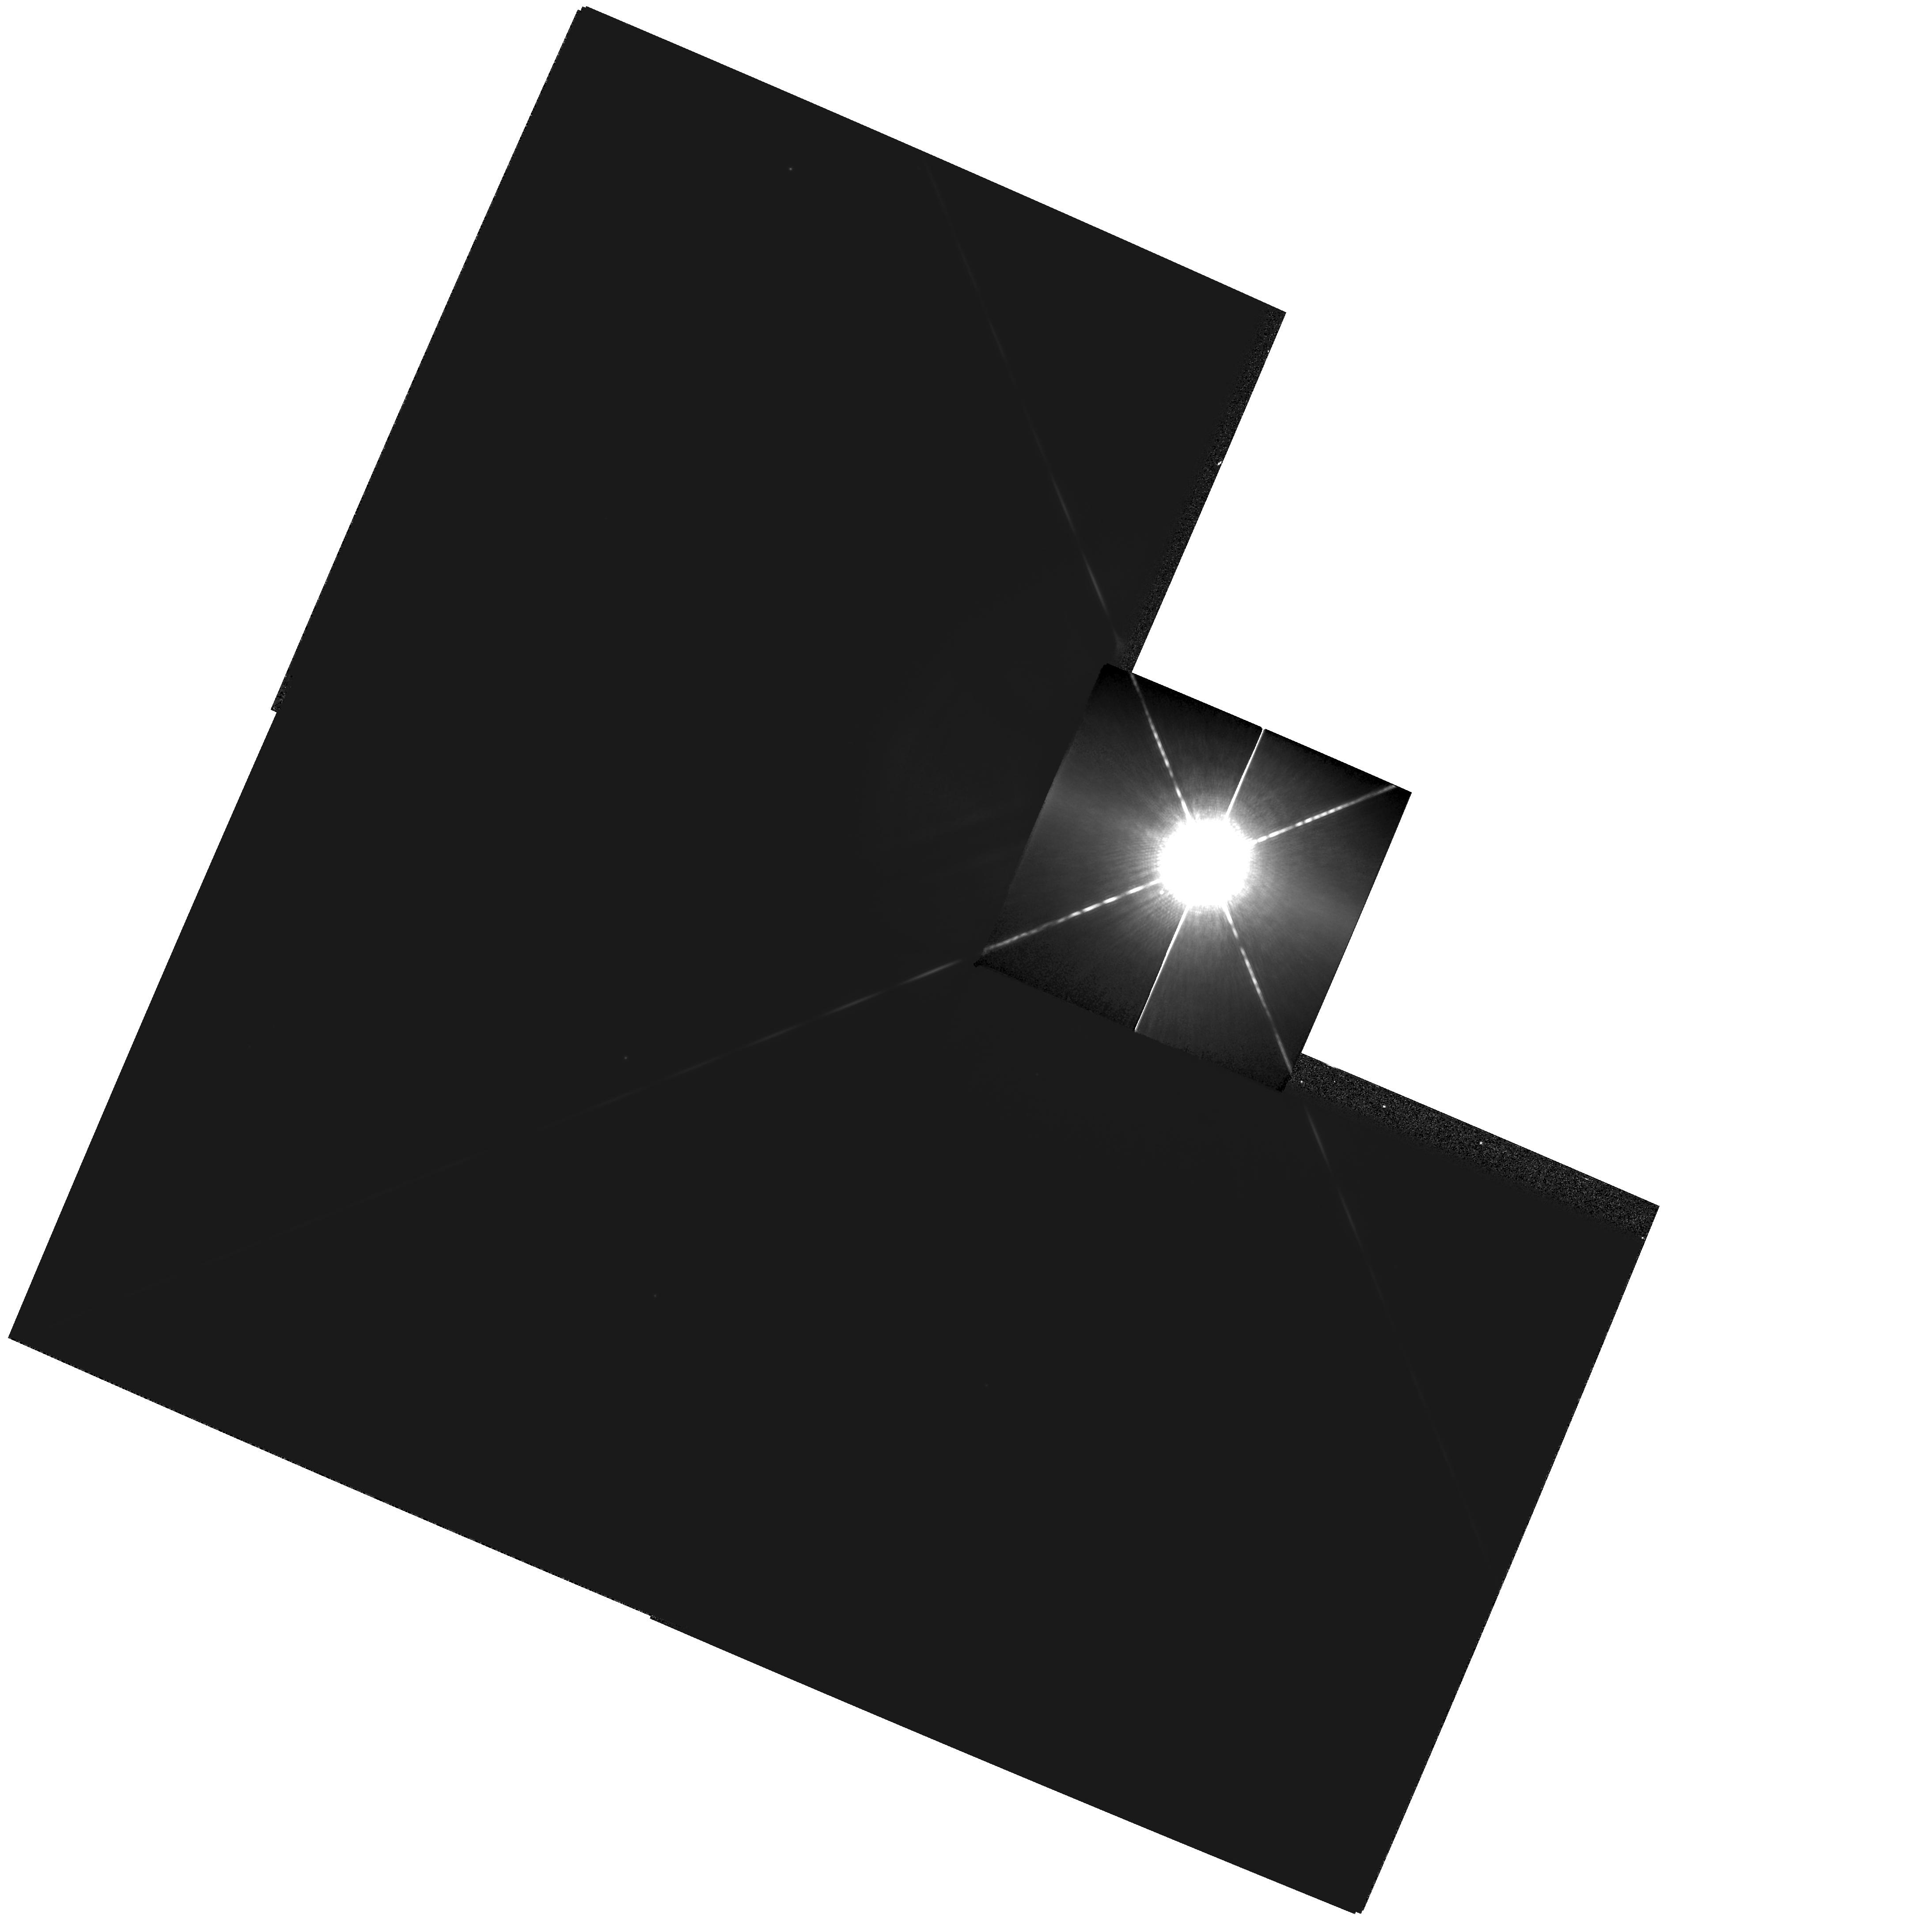
Target: SIRIUS
Instrument: WFPC2/PC
Filter: F1042M
Exposure: 4 min
Observation ID: hst_9334_02_wfpc2_pc_f1042m_u8if02

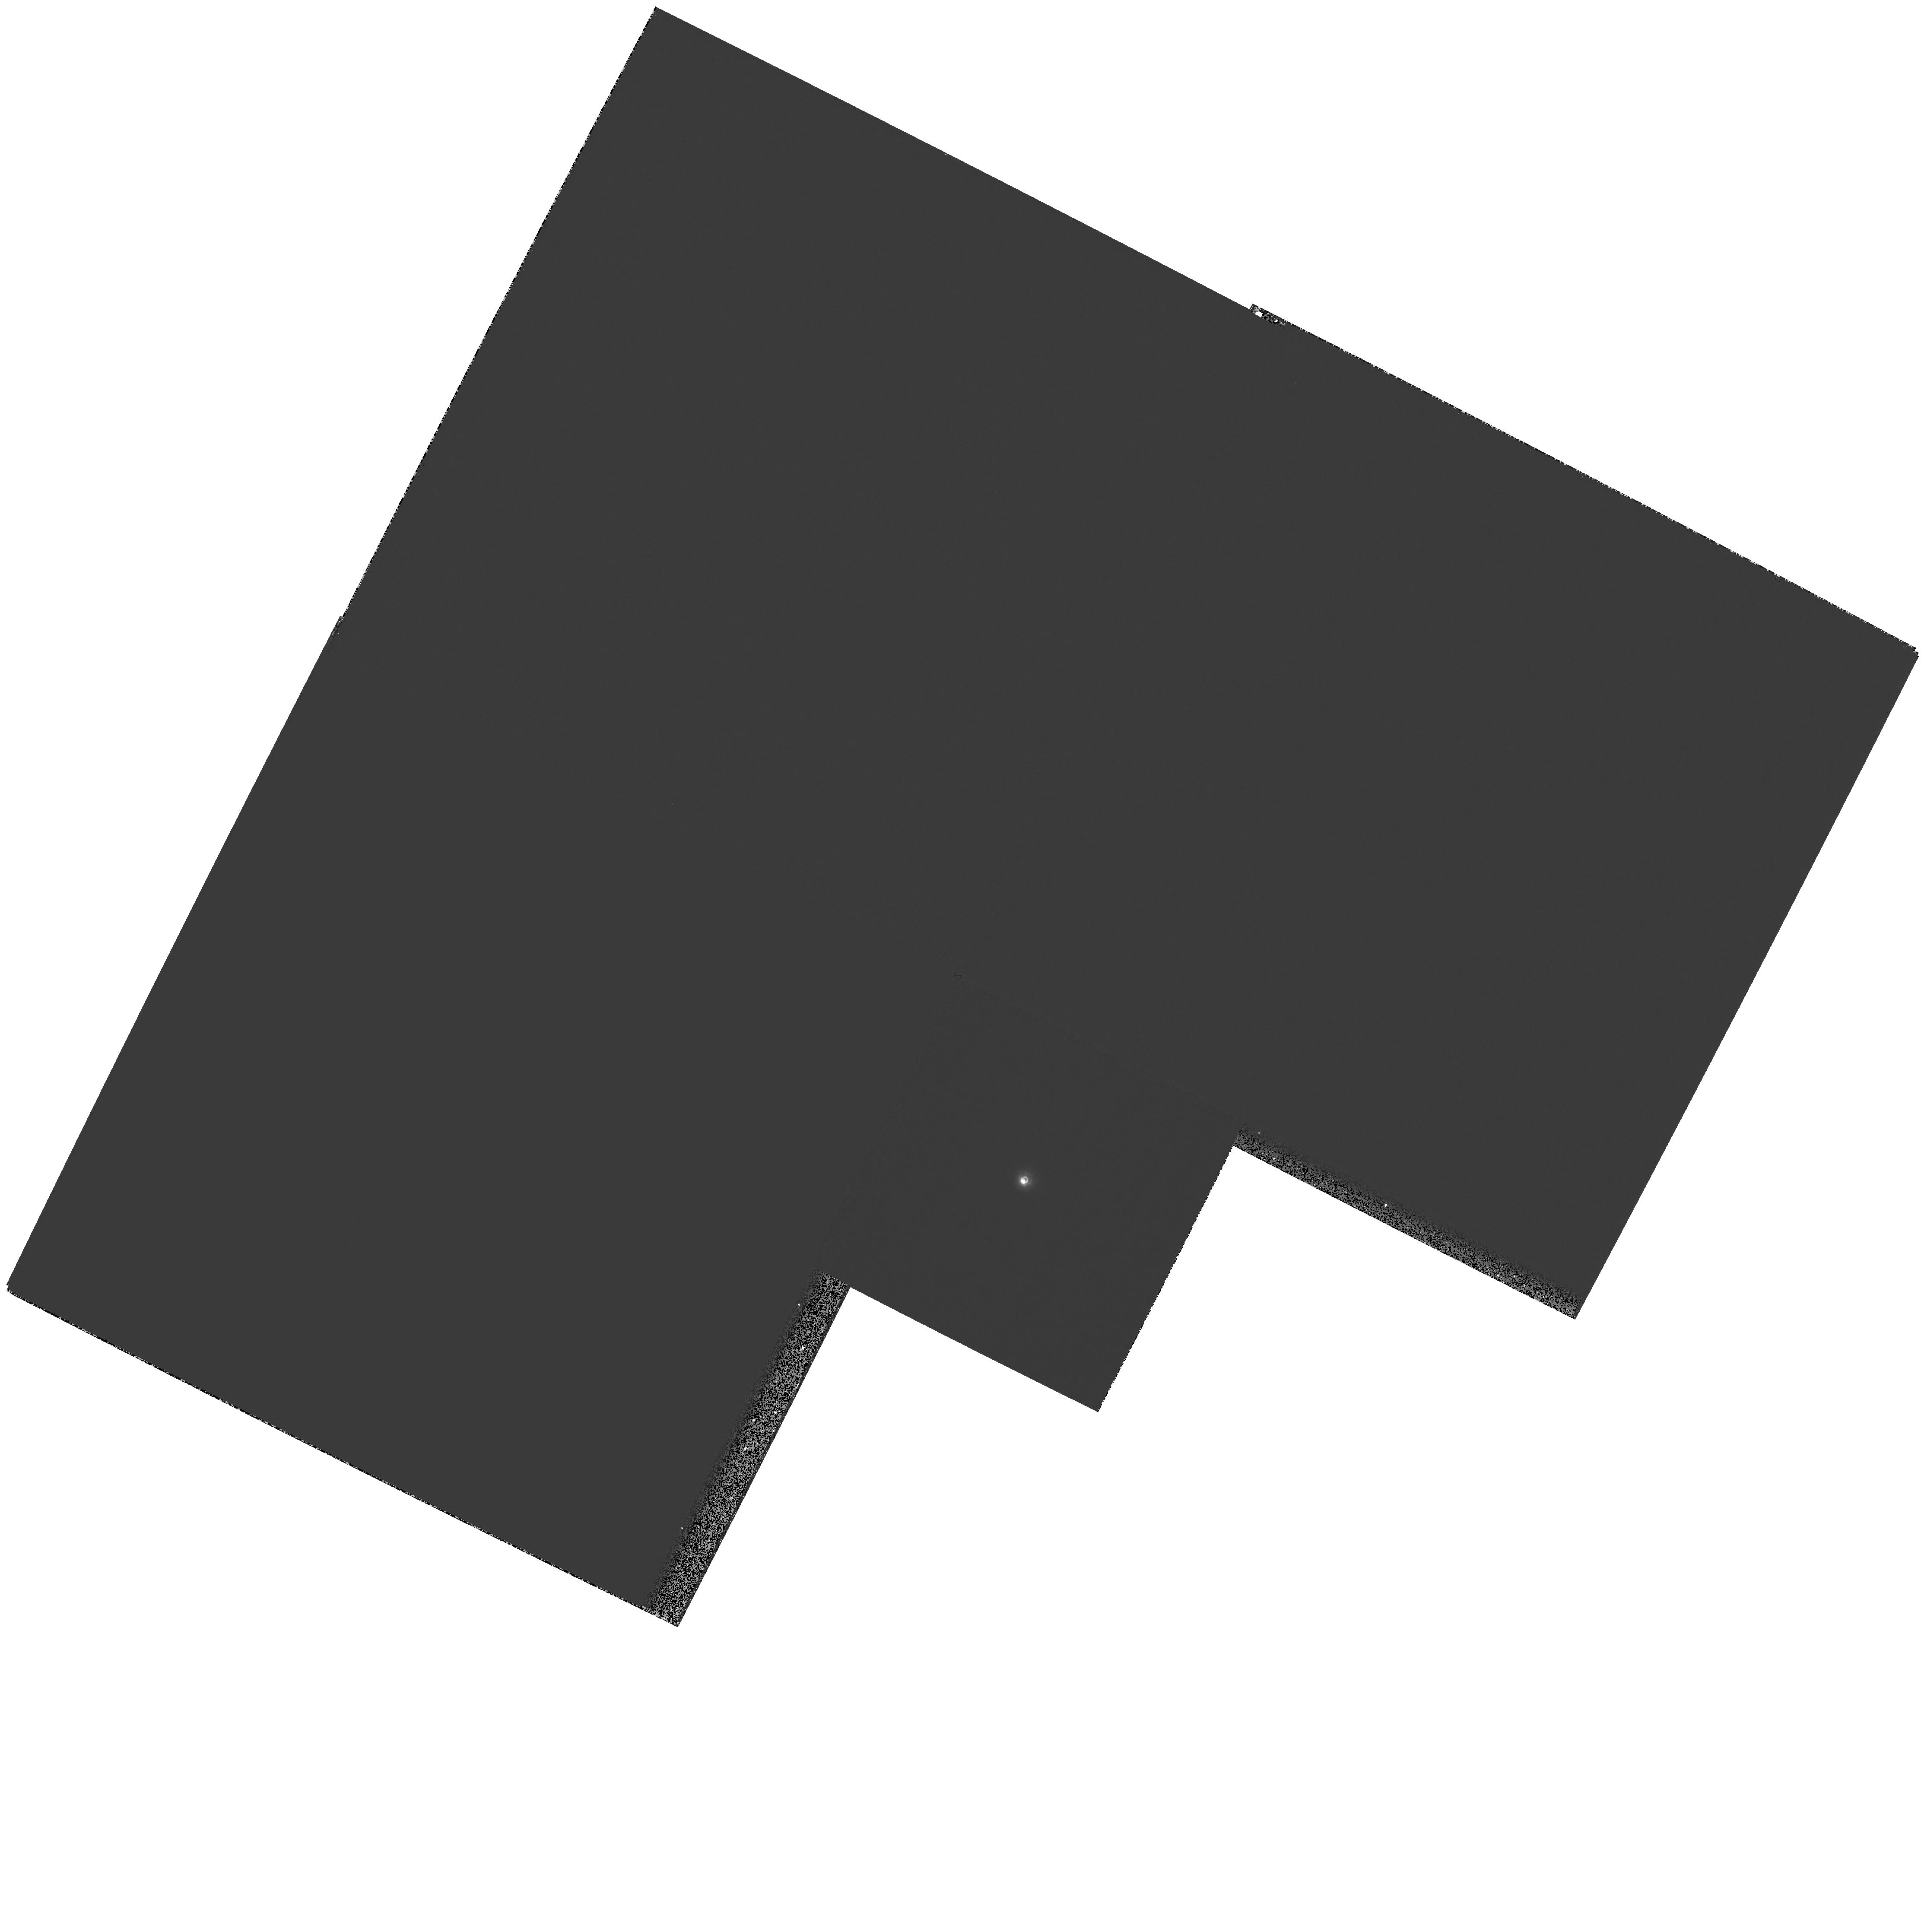
Target: ZETA-CYG
Instrument: WFPC2/PC
Filter: F218W
Exposure: 12 min
Observation ID: hst_9334_04_wfpc2_pc_f218w_u8if04

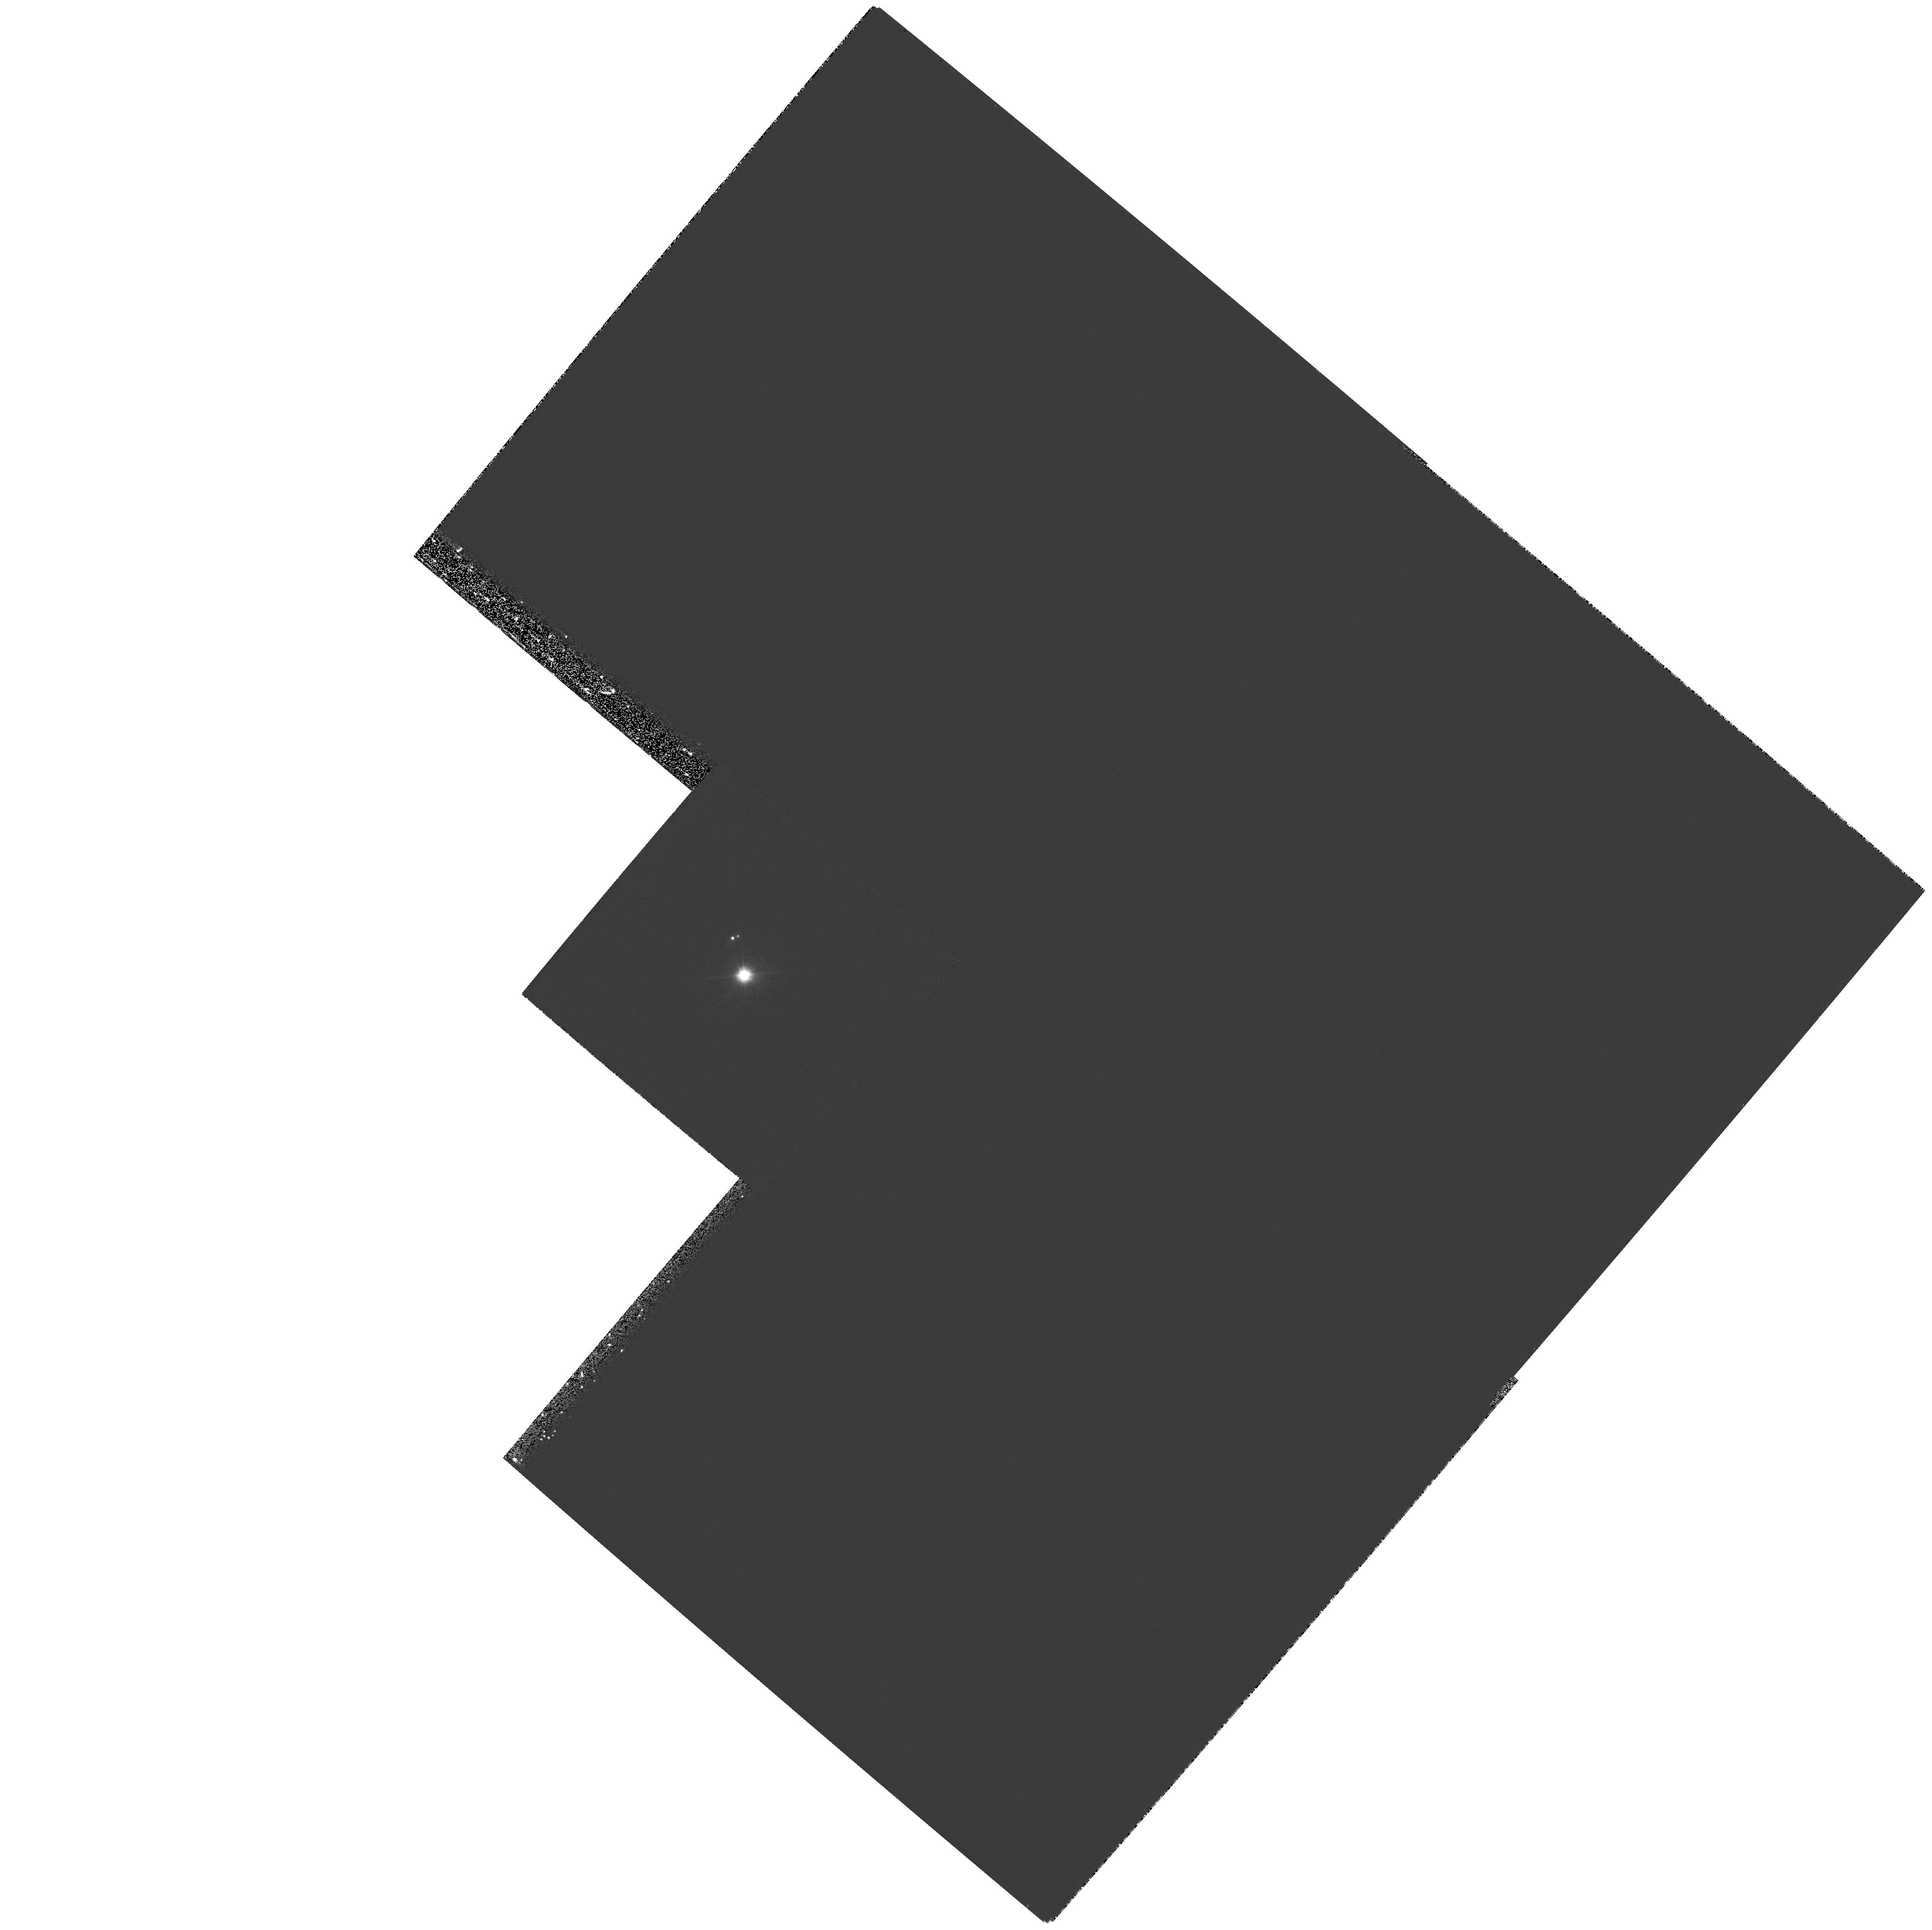
Target: 56PER
Instrument: WFPC2/PC
Filter: F170W
Exposure: 21 min
Observation ID: hst_9334_01_wfpc2_pc_f170w_u8if01

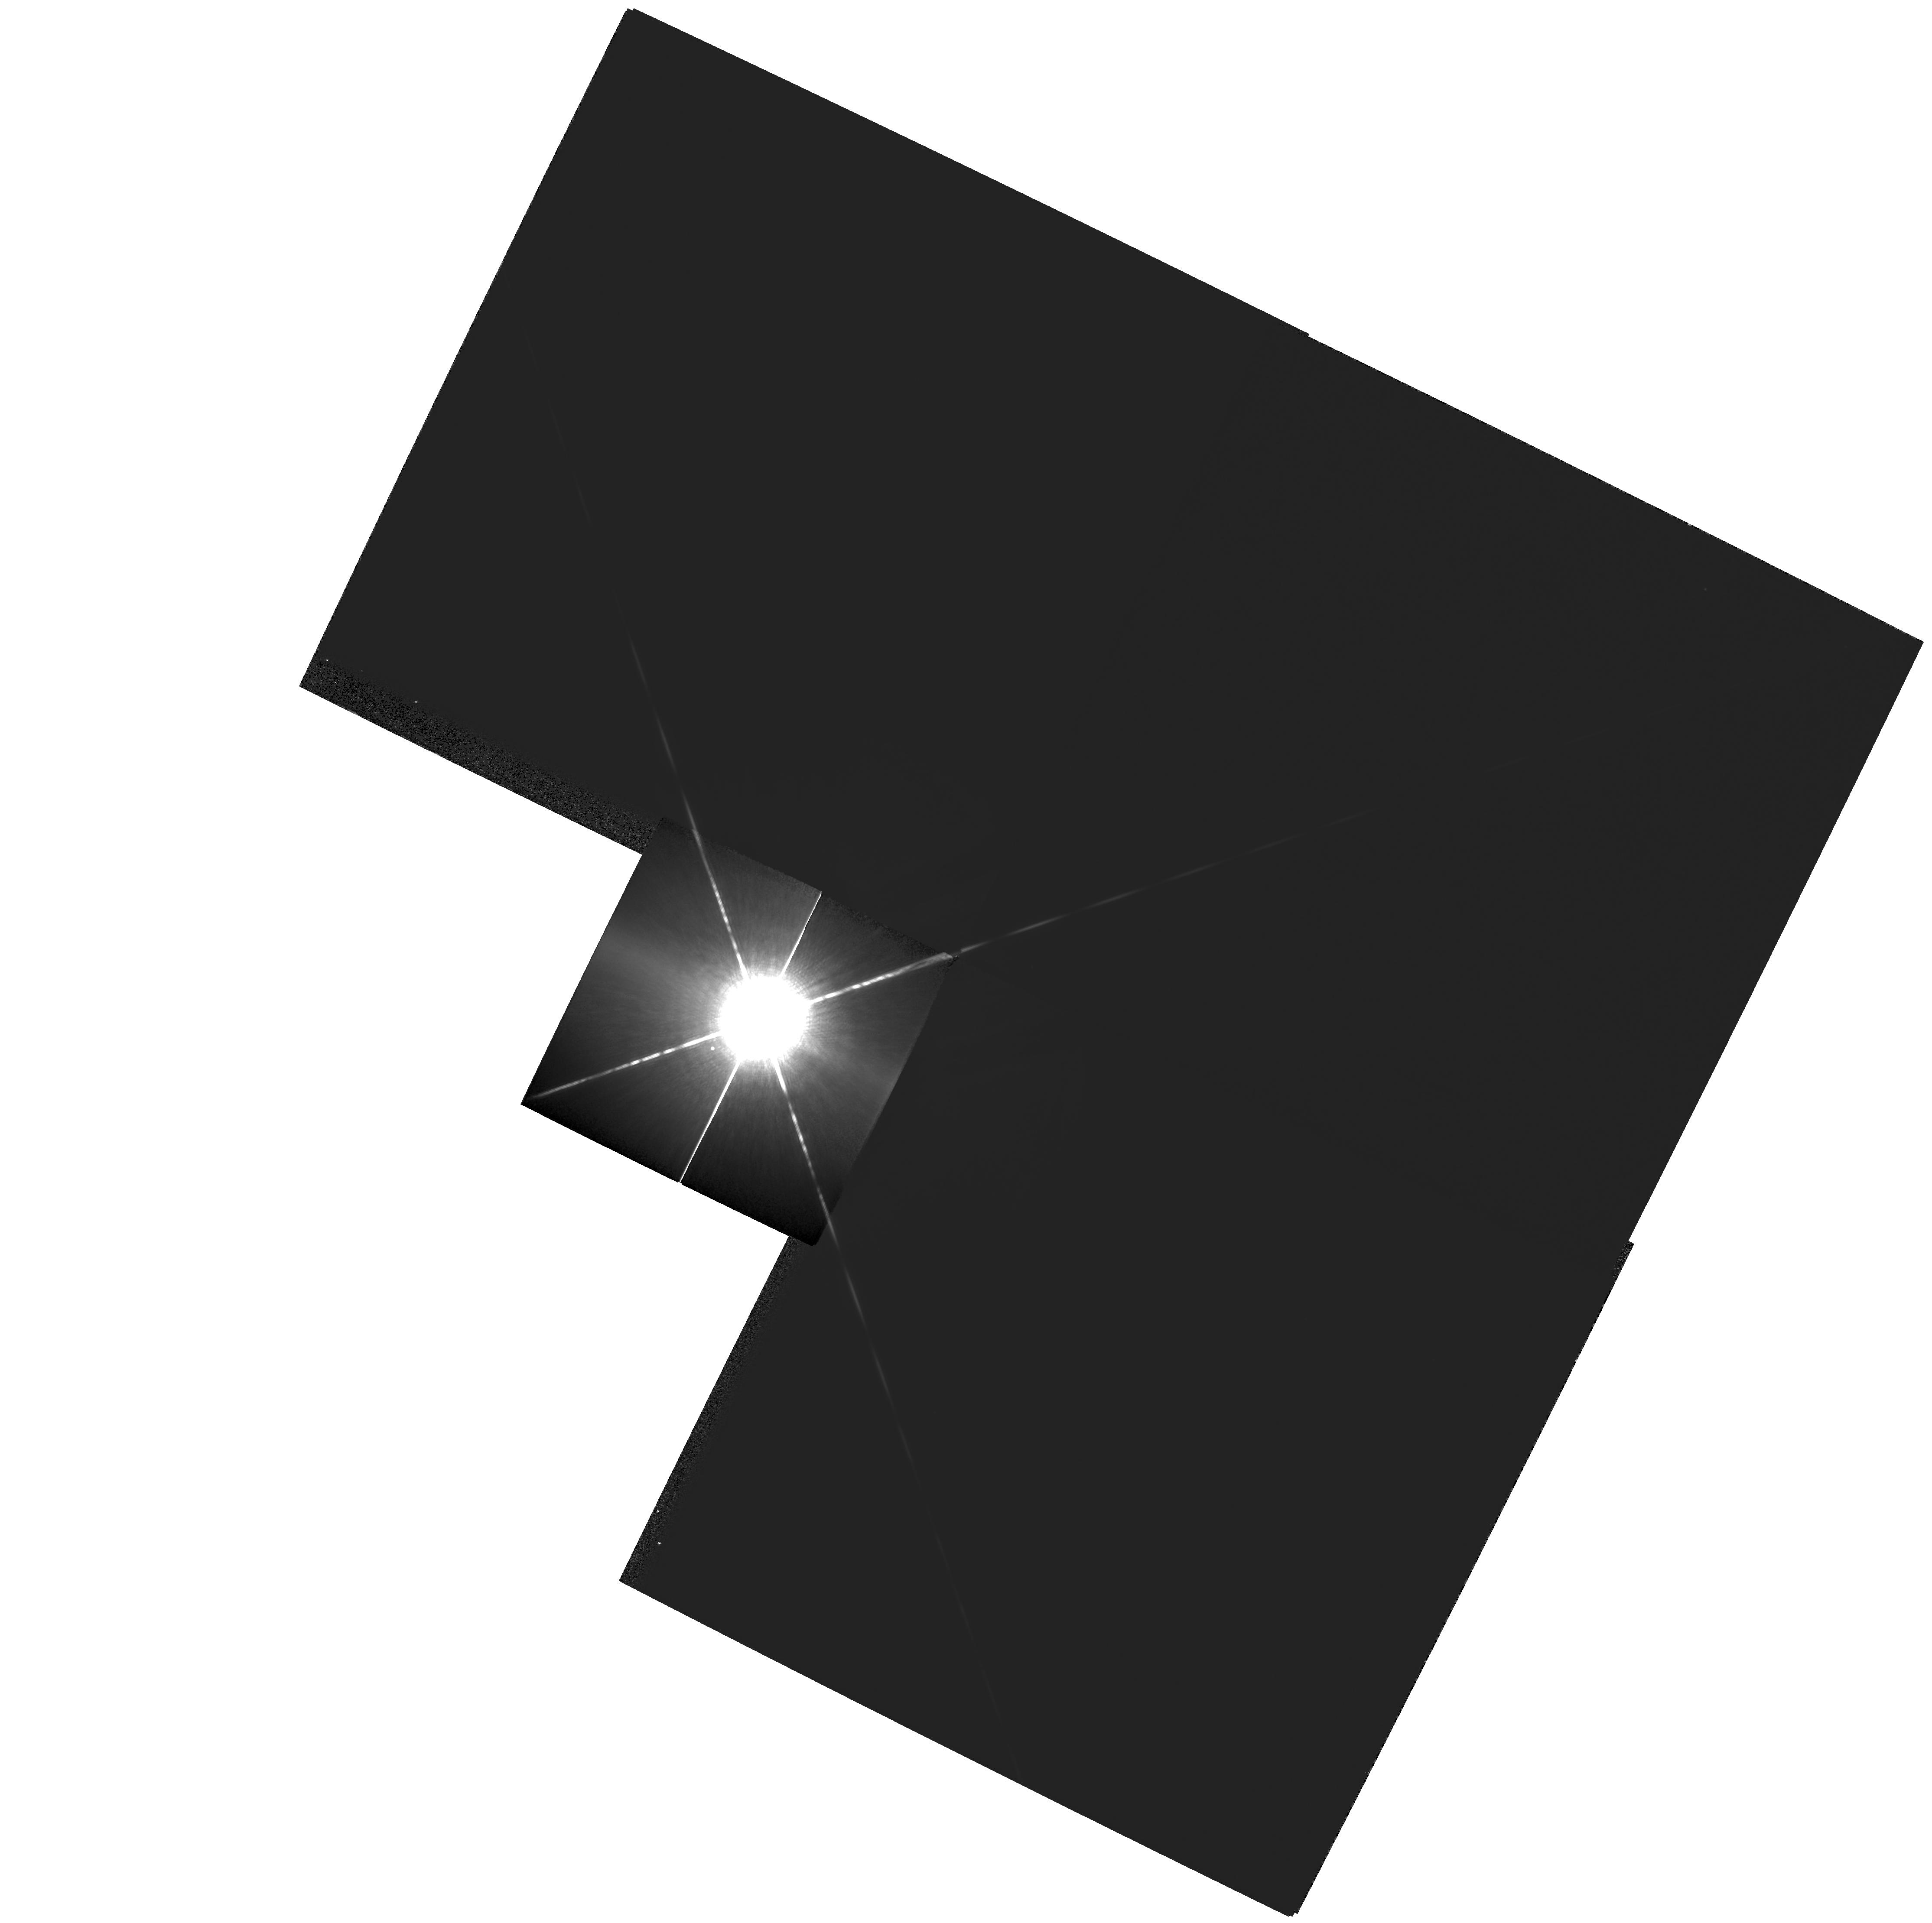
Target: SIRIUS
Instrument: WFPC2/PC
Filter: F1042M
Exposure: 4 min
Observation ID: hst_9334_03_wfpc2_pc_f1042m_u8if03

Dynamical Masses of White Dwarfs from Resolved Sirius-Like Binaries (PI: Bond, Howard)

In Cycle 8 we initiated a WFPC2 snapshot survey for resolved, ``Sirius-like'' systems containing hot white-dwarf companions of cooler main-sequence stars. Out of 17 systems observed to date, 8 have been resolved with WFPC2 by using UV filters. Two of the resolved systems---56 Persei and Zeta Cygni---have predicted or known orbital periods short enough that dynamical masses can be determined for the white dwarfs within reasonable times. These would thus add to the extremely small number of white dwarfs presently having accurately and directly measured masses. We propose to image them annually in the UV with WFPC2. In addition, we will observe Zeta Cyg with FGS in order to measure the absolute motion of the optical component, needed for the mass solution. We also propose to observe Sirius itself with WFPC2 over the next 3 Cycles. The resulting astrometric data will not only greatly improve the precision of the binary orbit and the dynamical mass measurements for both the main-sequence and white-dwarf components, but will also test definitively for the claimed presence of a third body in this famous system.